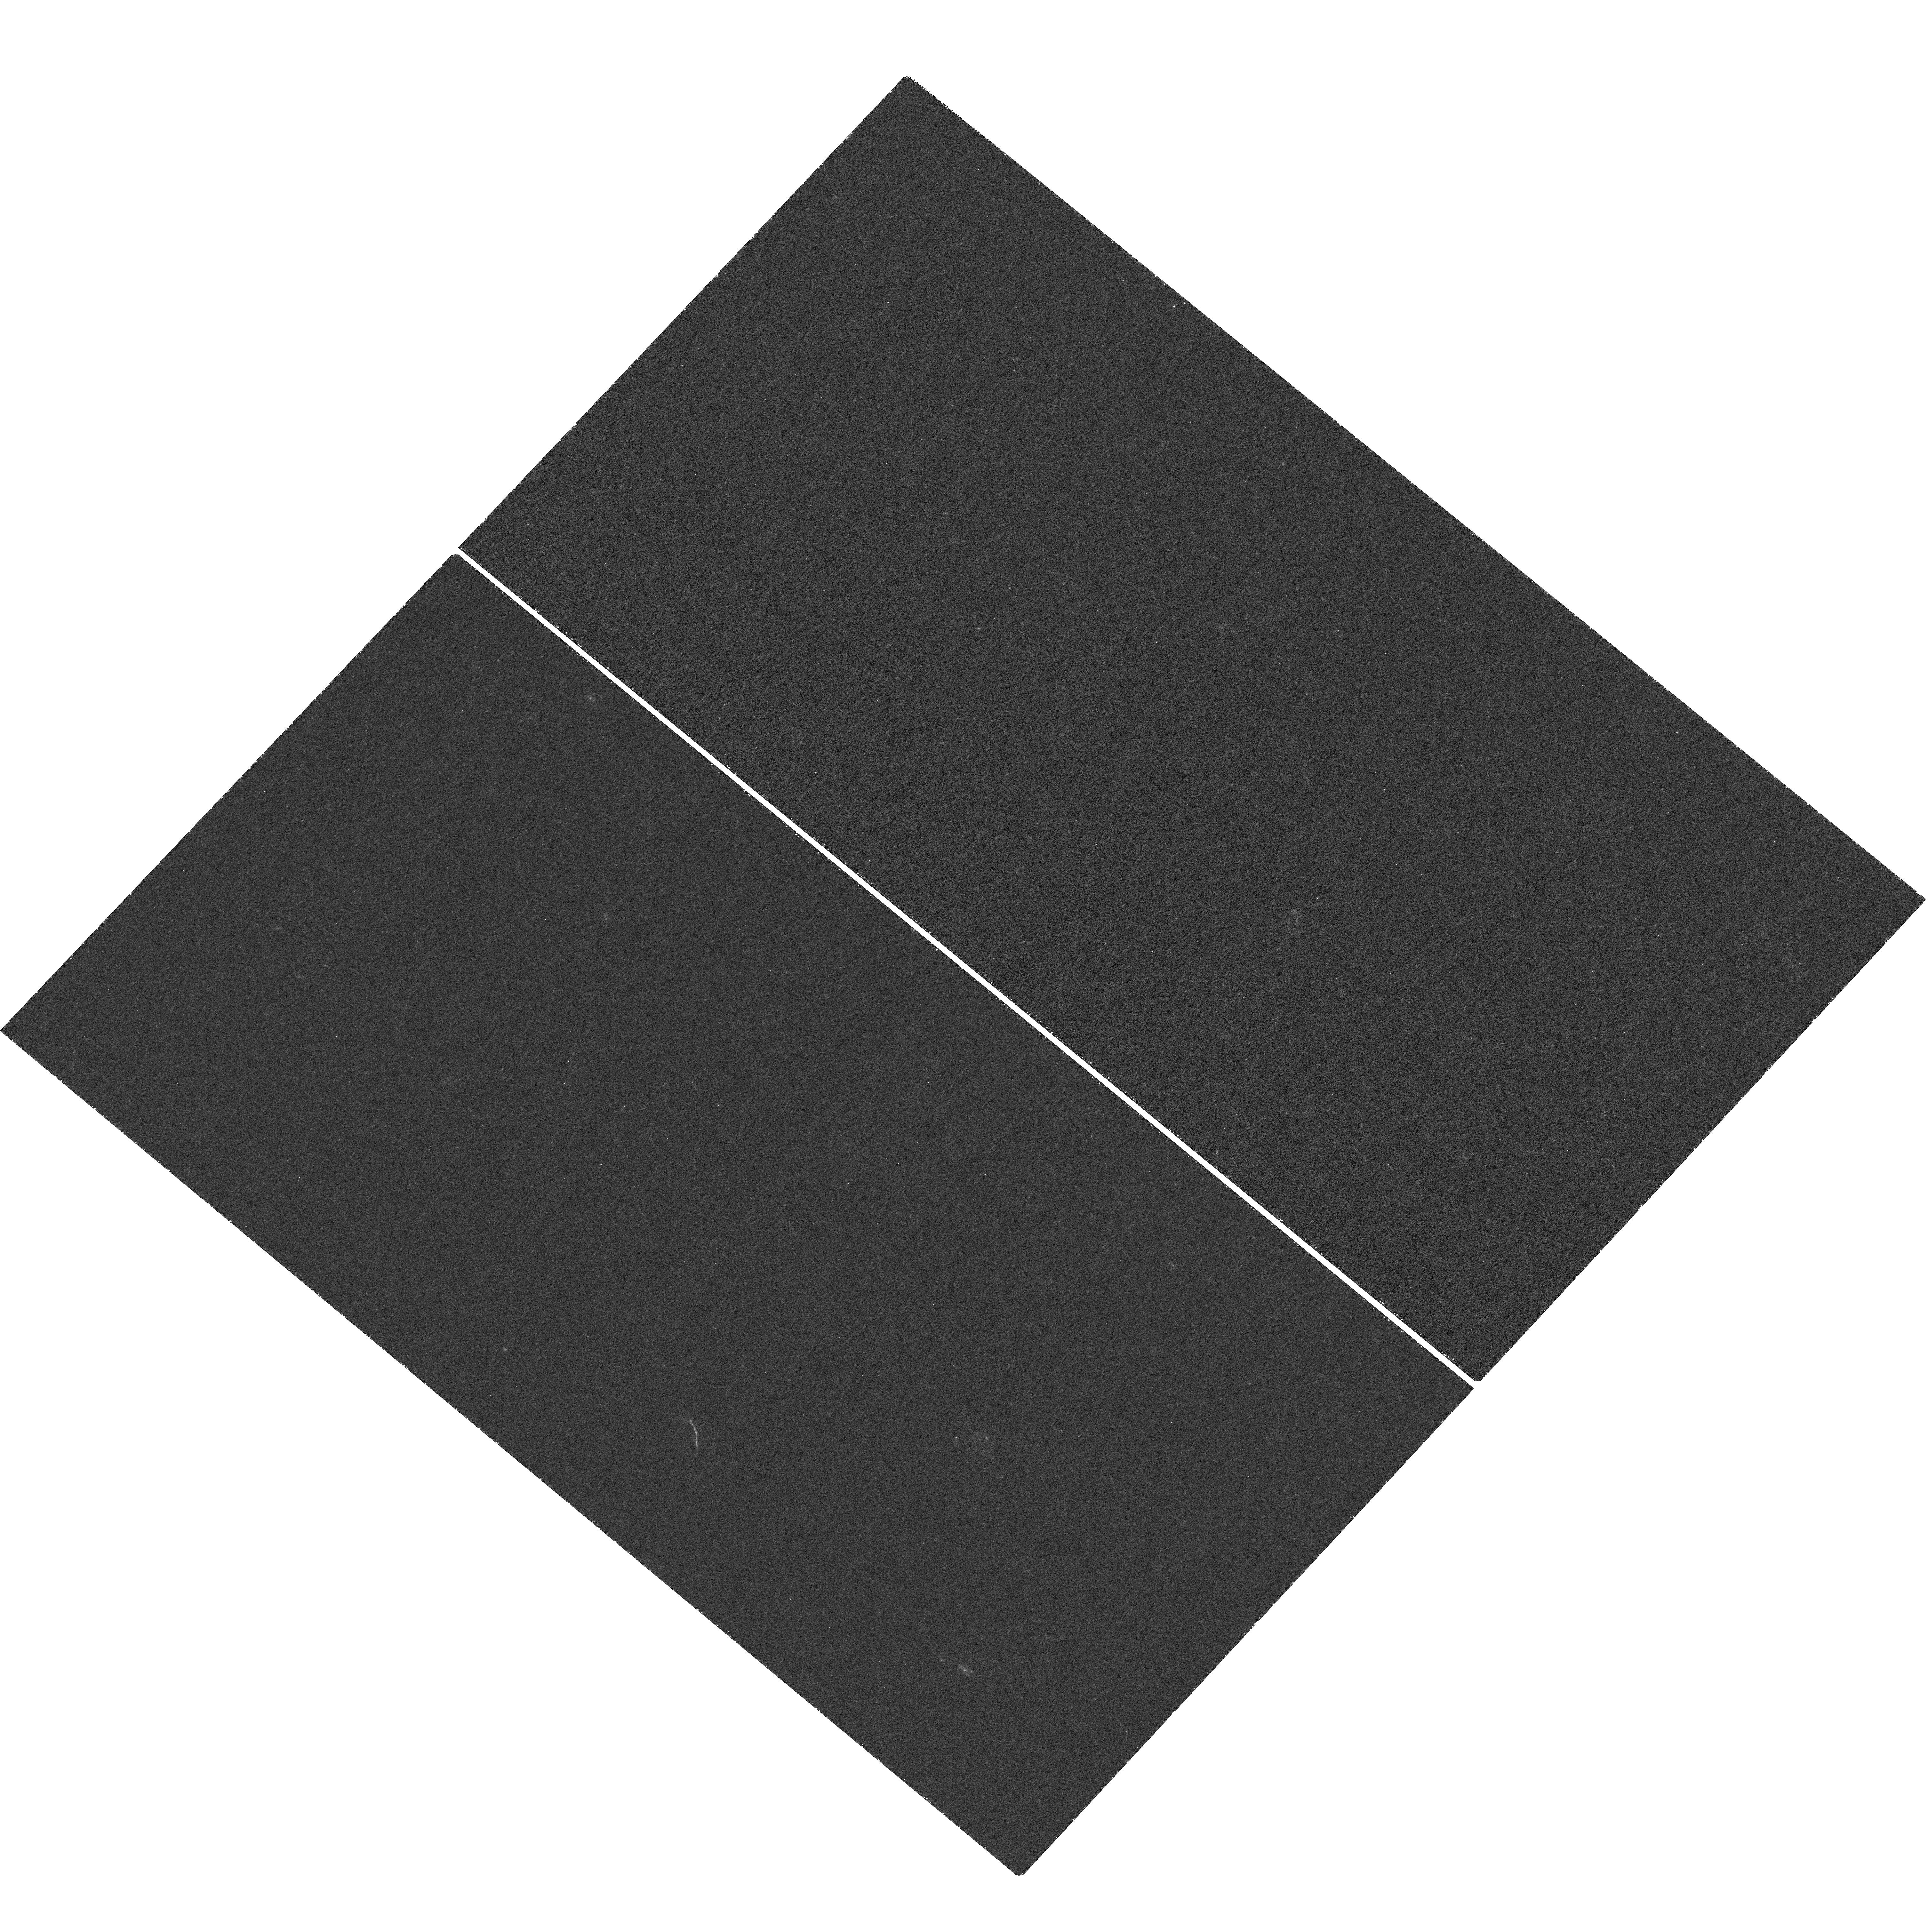
Target: J134332.85+415503.4. Instrument: WFC3/UVIS. Filter: F218W. Exposure: 2.4 h. Observation ID: hst_13349_02_wfc3_uvis_f218w_icb902

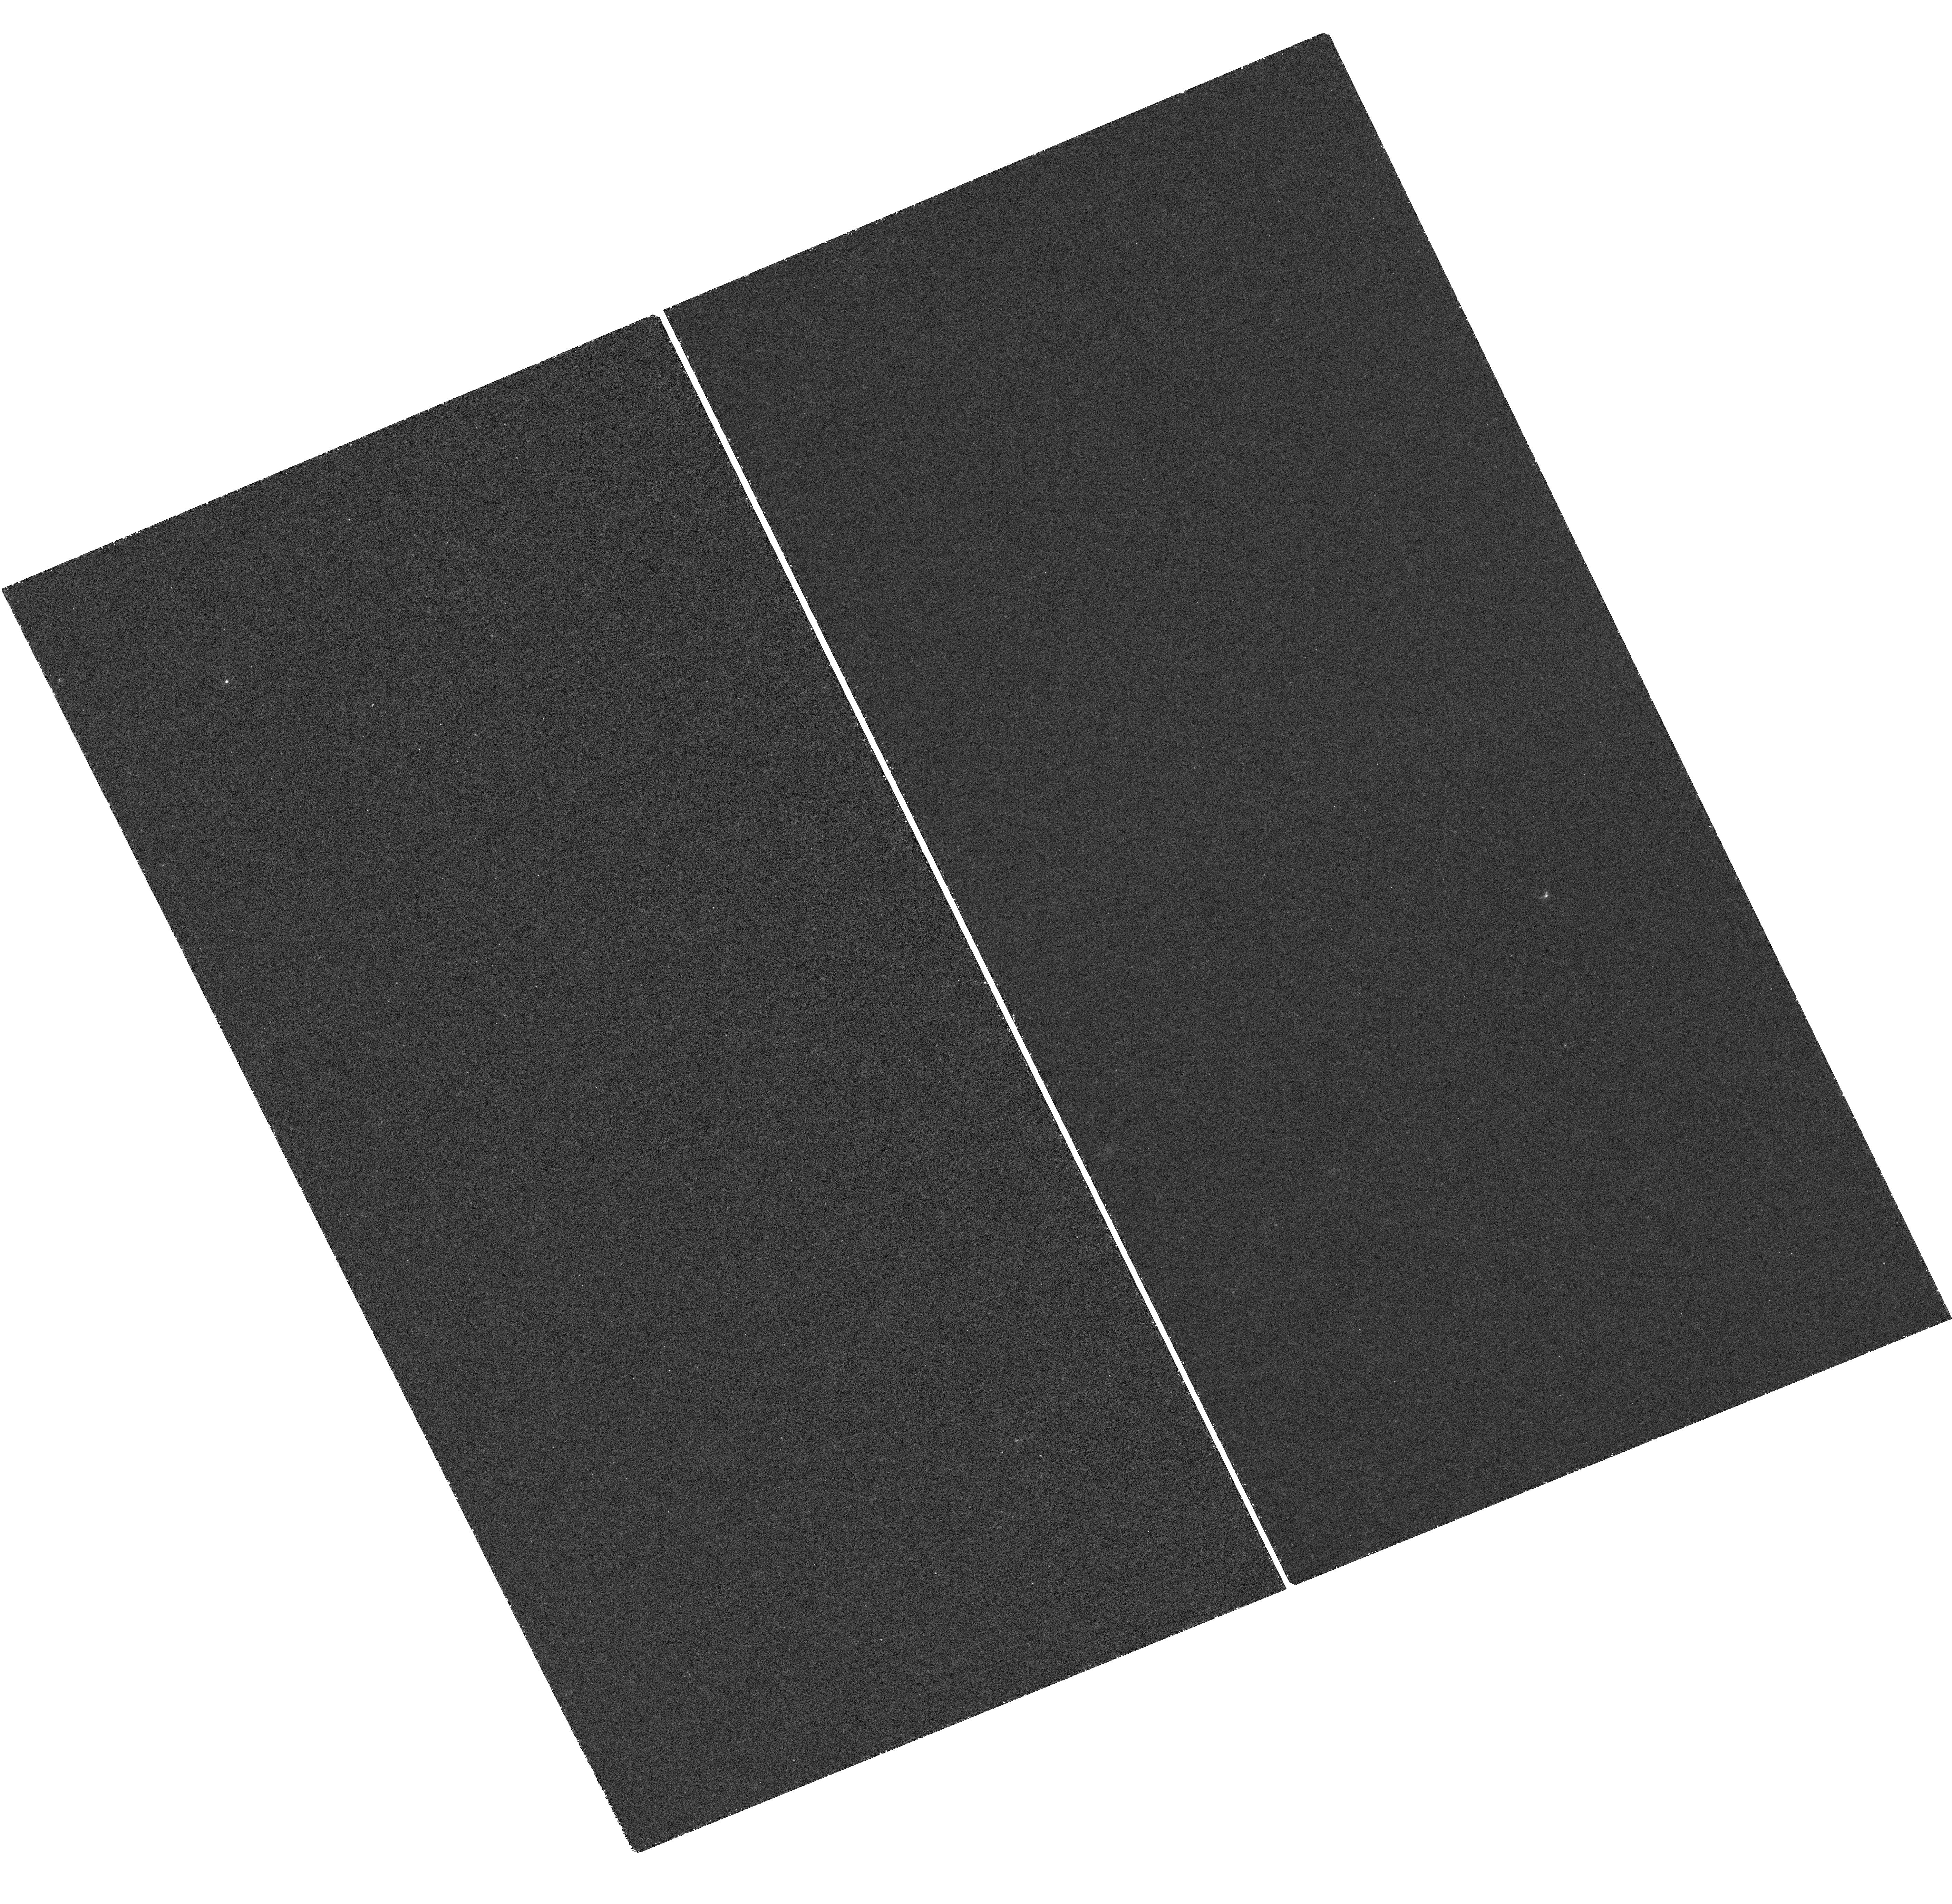
Target: J120602.09+514229.5. Instrument: WFC3/UVIS. Filter: F218W. Exposure: 2.5 h. Observation ID: hst_13349_04_wfc3_uvis_f218w_icb904

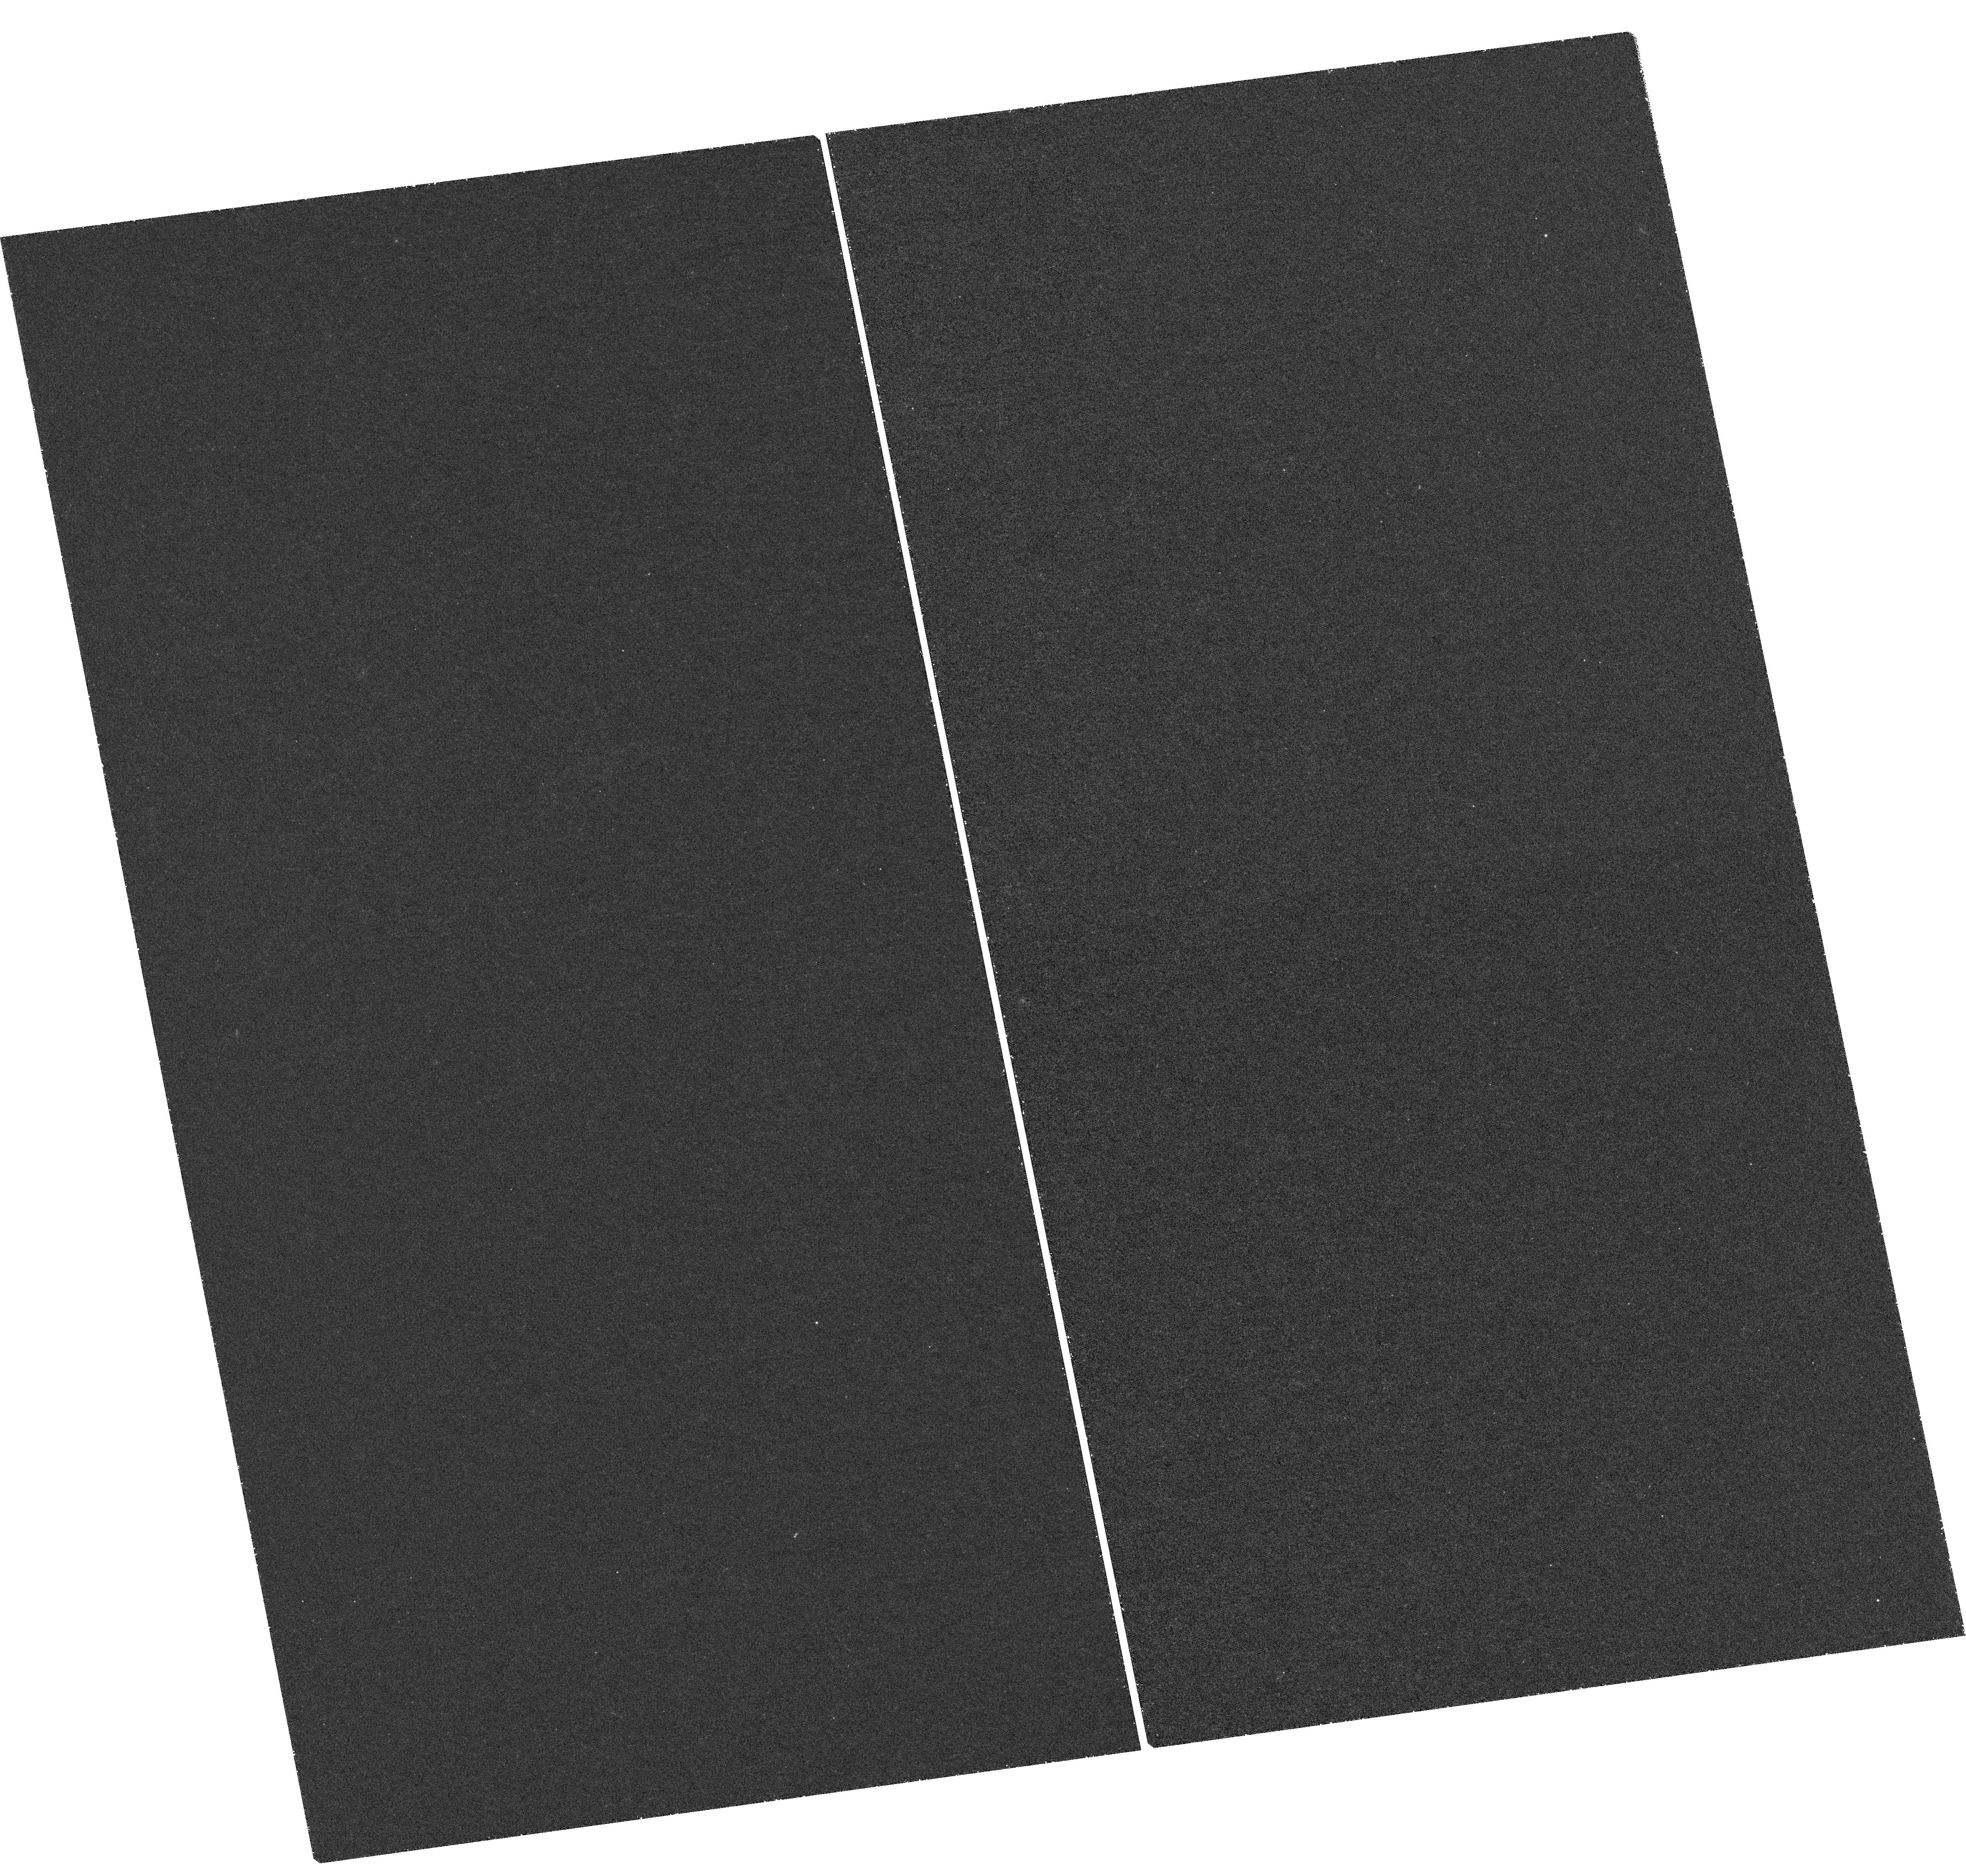
Target: MACS0451. Instrument: WFC3/UVIS. Filter: F218W. Exposure: 2.4 h. Observation ID: hst_13349_05_wfc3_uvis_f218w_icb905

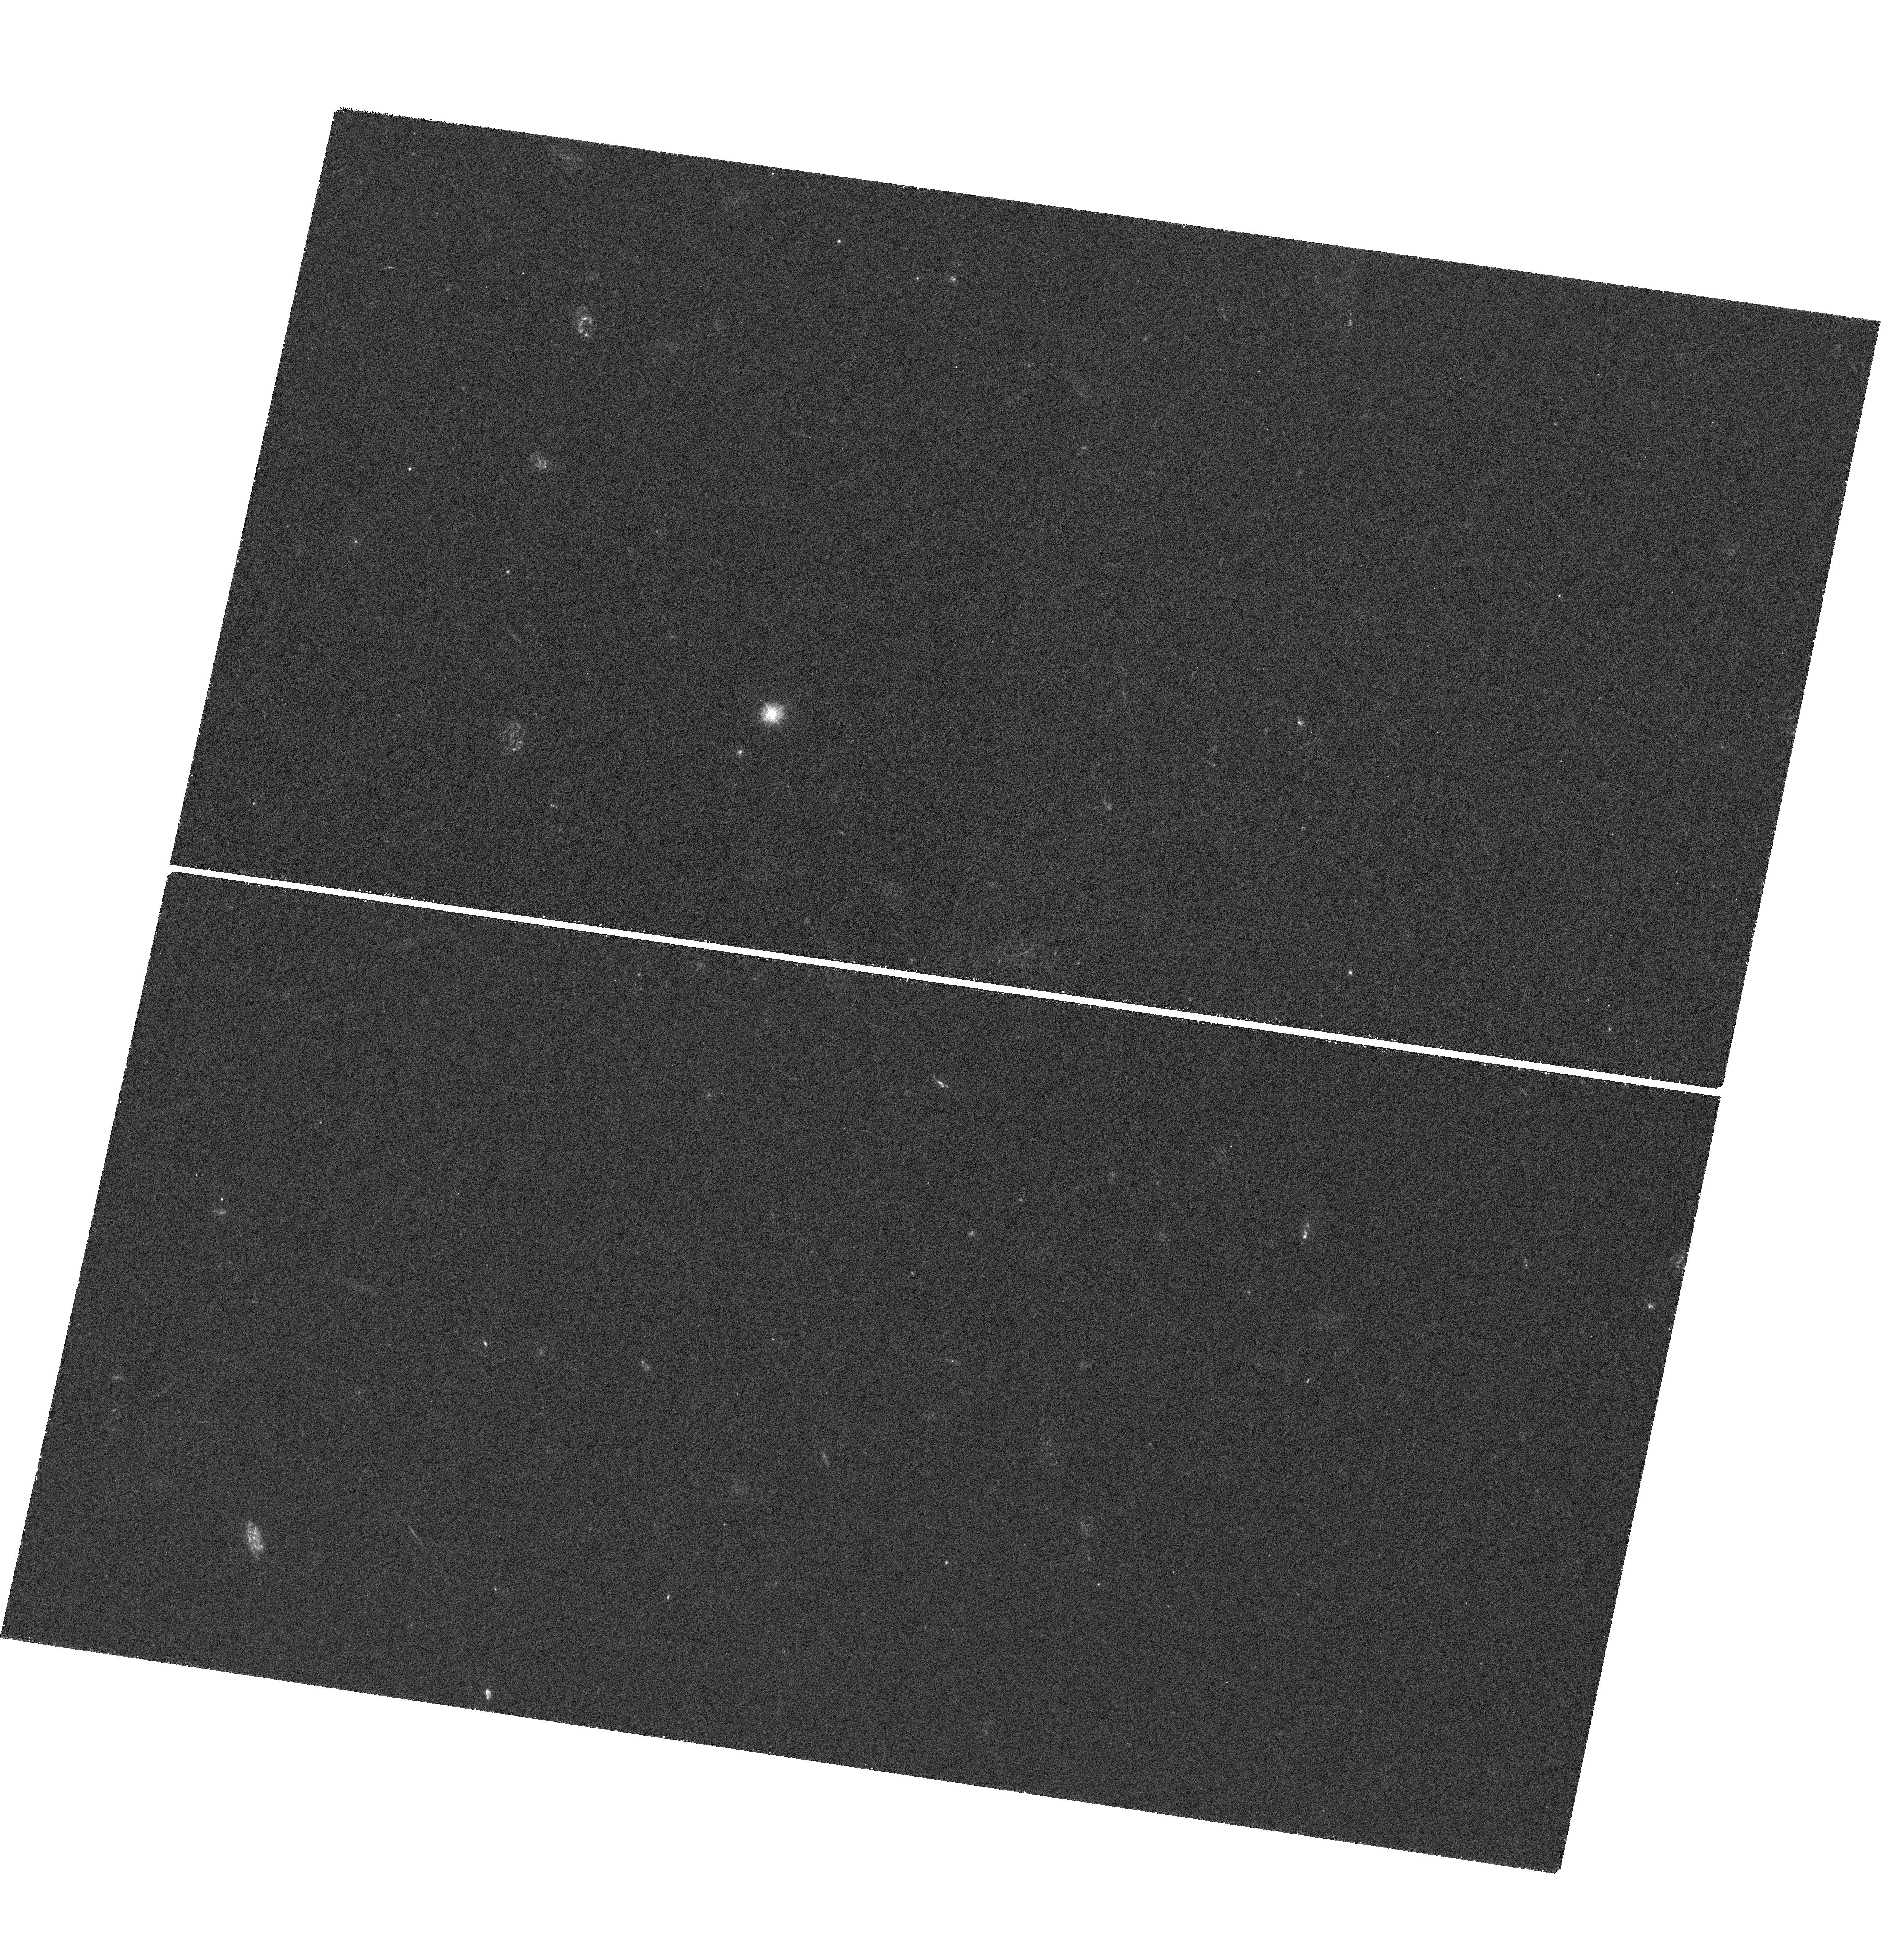
Target: A2188-EBBELS-FLANKING. Instrument: WFC3/UVIS. Filter: F275W. Exposure: 2.6 h. Observation ID: hst_13349_06_wfc3_uvis_f275w_icb906

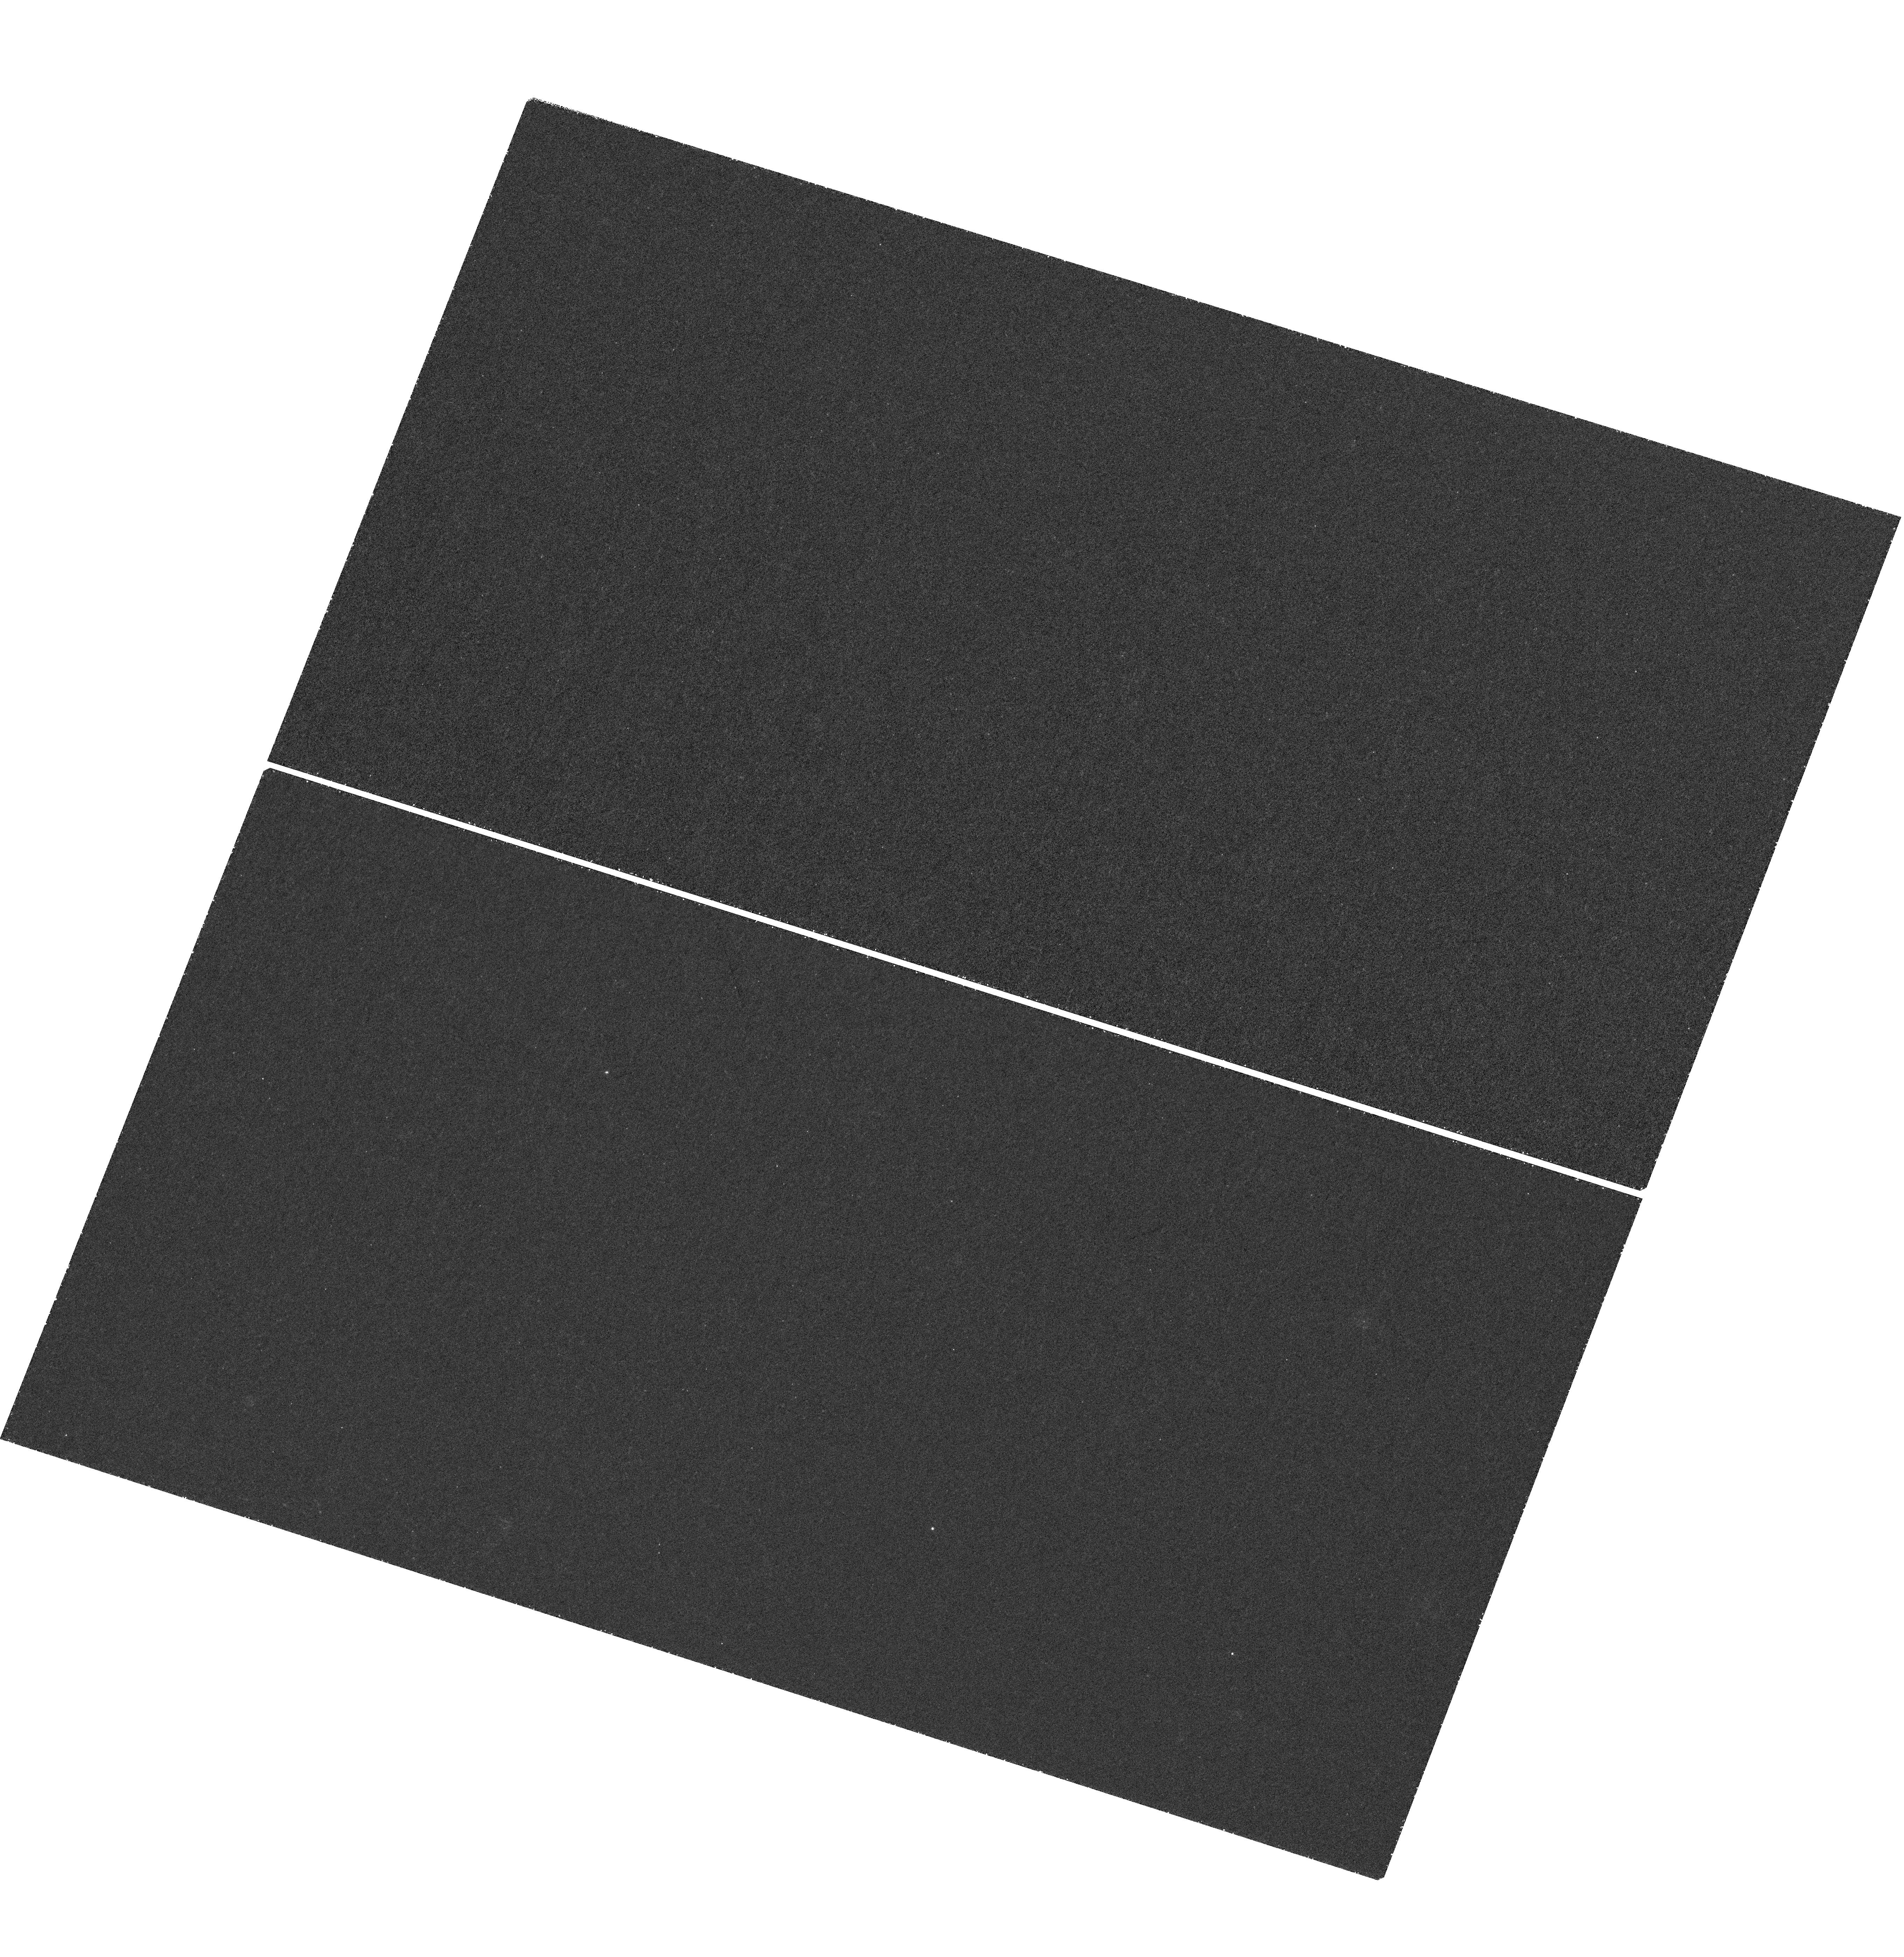
Target: J090002.79+223403.6. Instrument: WFC3/UVIS. Filter: F218W. Exposure: 2.4 h. Observation ID: hst_13349_03_wfc3_uvis_f218w_icb903

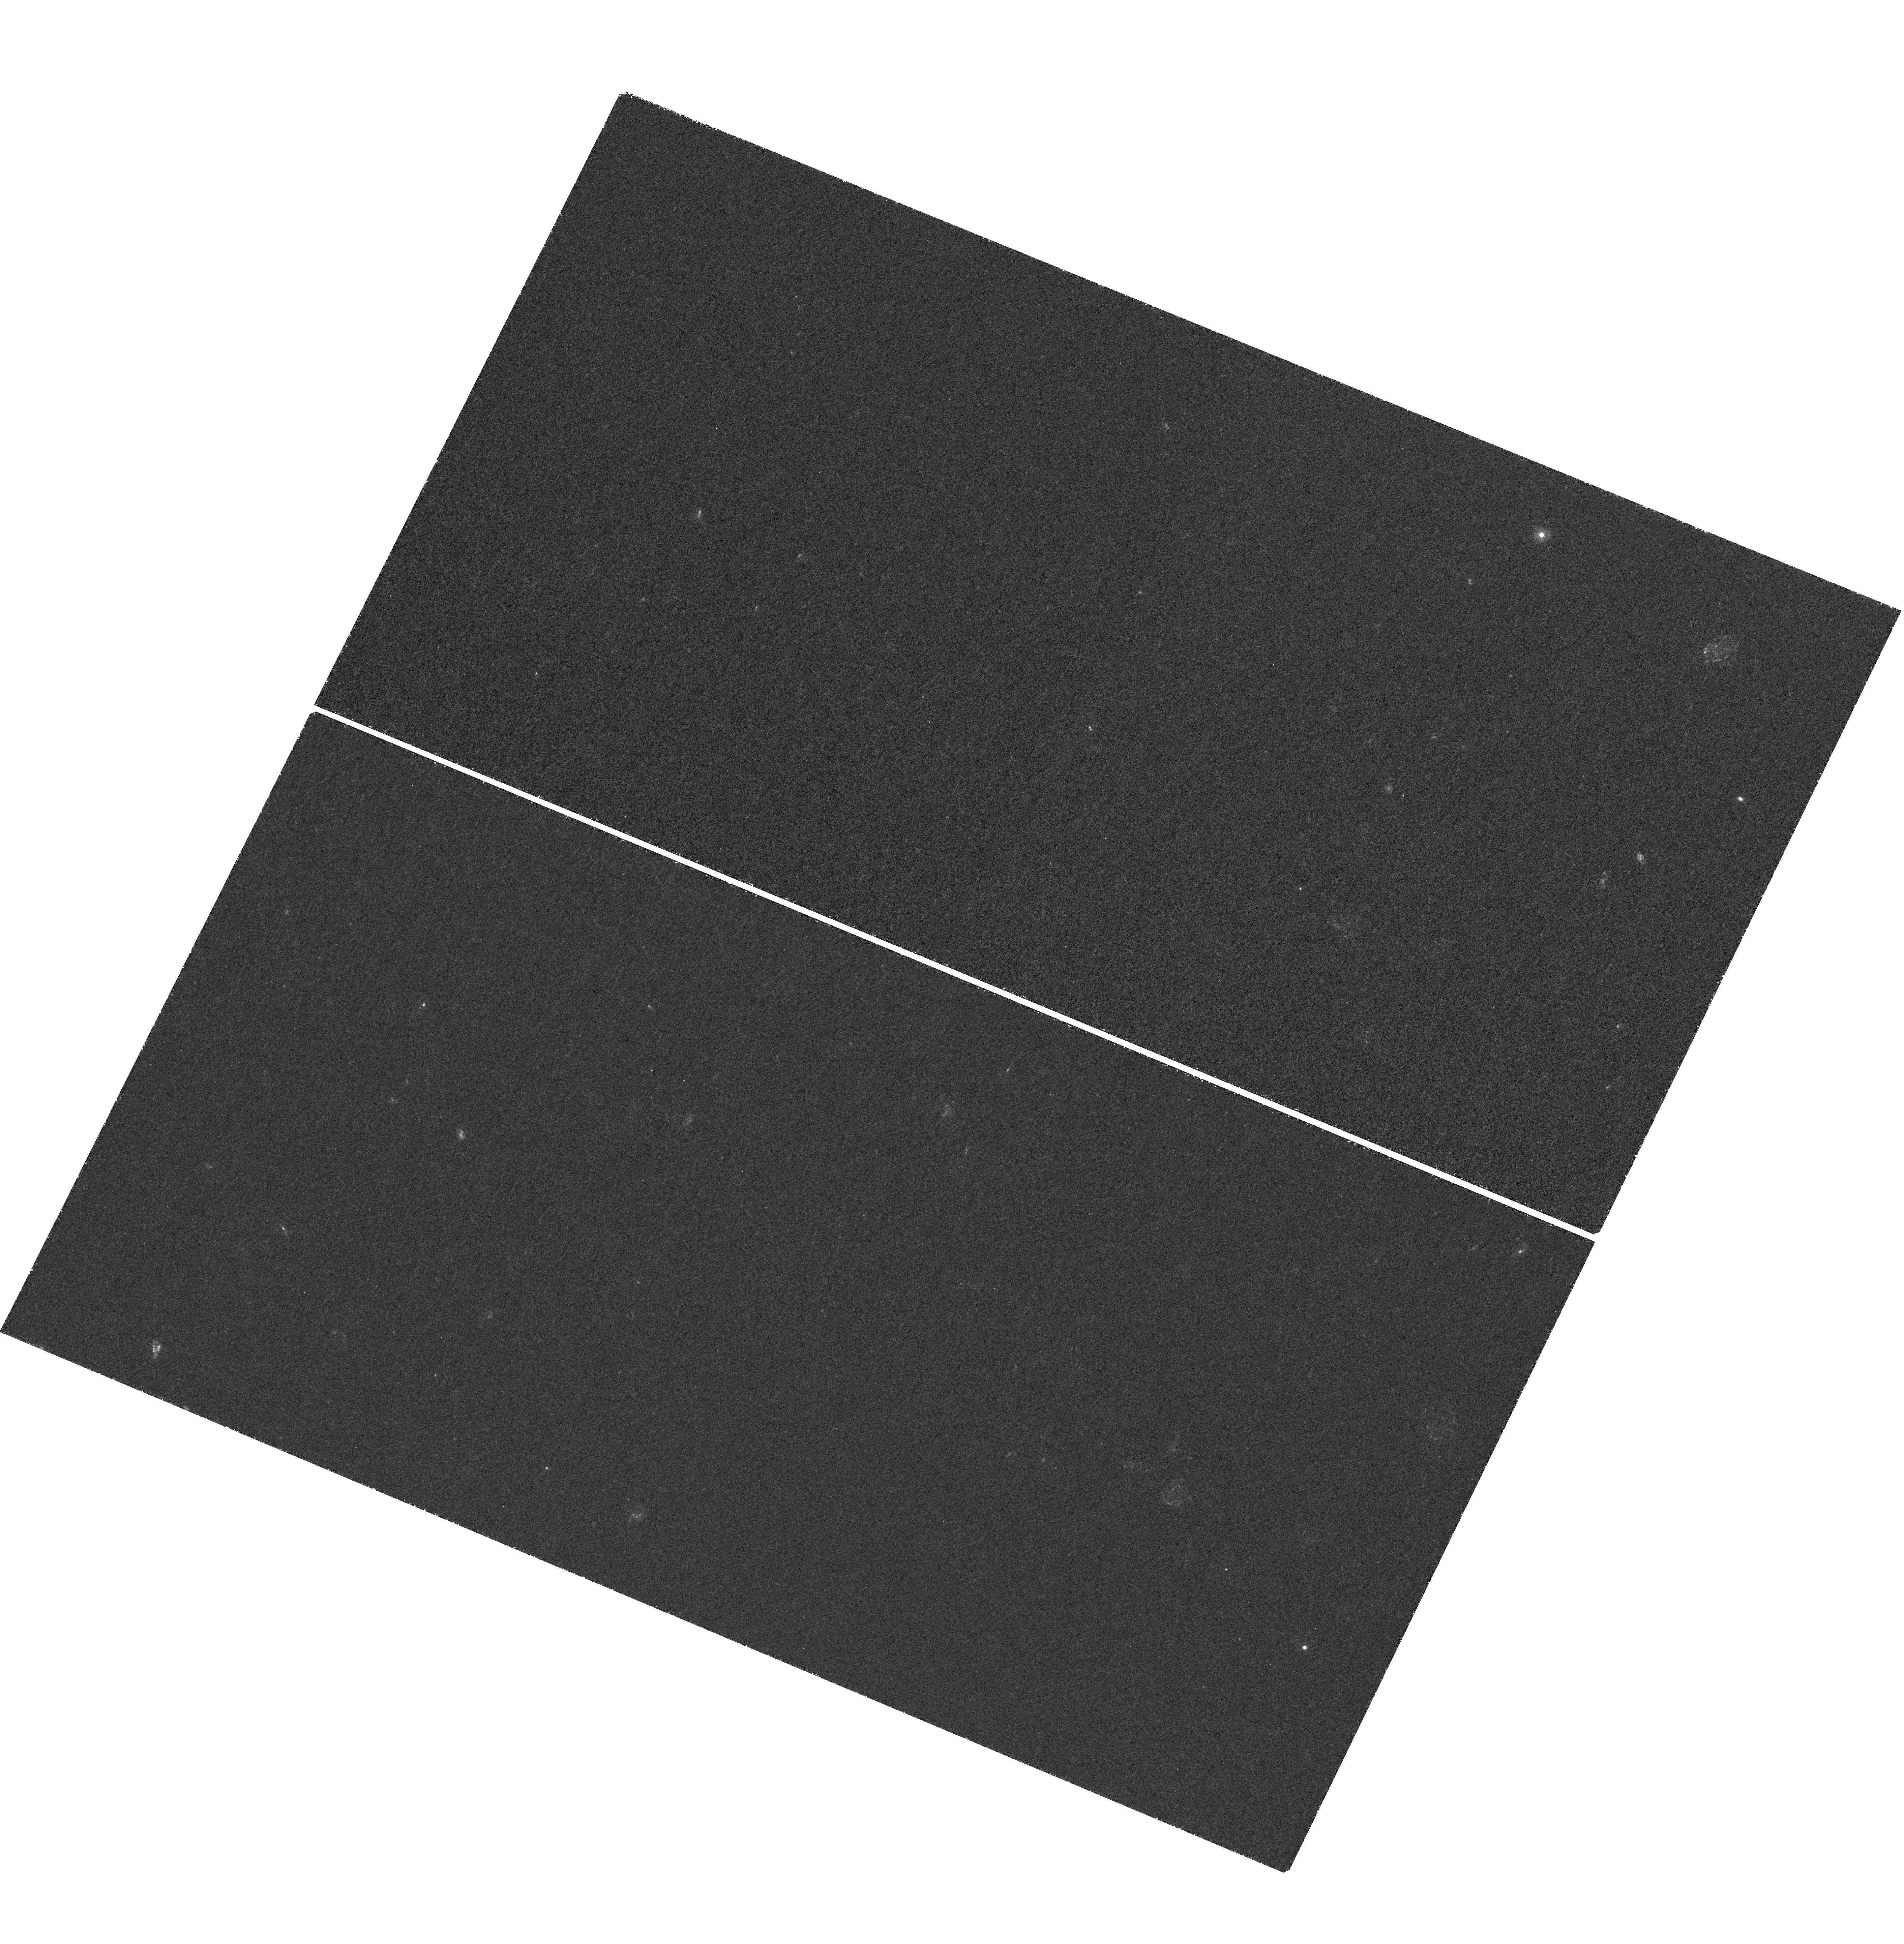
Target: J090122.37+181432.3. Instrument: WFC3/UVIS. Filter: F225W. Exposure: 2.4 h. Observation ID: hst_13349_01_wfc3_uvis_f225w_icb901

Escaping Lyman Continuum in Strongly Lensed Galaxies at z=2.0-2.5 (PI: Fan, Xiaohui)

We propose to obtain deep WFC3 UVIS channel near ultraviolet (NUV) images of a sample of 6 bright lensed galaxies at z = 2.0 - 2.5 to detect the escaping Lyman continuum (LyC) radiation in order to study the physical properties of the LyC emitting region and the evolution of ionizing photon escape fraction with redshift. The LyC escape fraction is a key parameter in determining the contribution of star-forming galaxies to UV ionization background and to the cosmic reionization. It is, however, poorly constrained with conflicting results. In this proposal, we will use the observations of the brightest lensed galaxies (r<21.0) to provide accurate measurement of escape fraction in high-redshift galaxies, sensitive to the flux ratio between intergalactic medium corrected LyC and 1500A of as low as 0.5-3% in individual galaxies, and 0.2% when stacking all galaxies. In addition, lensing effect will allow us to probe a wide range of intrinsic luminosity (-20.5<M_UV<-23.5, 0.6L*-10L*), and the highly stretched images provide a high spatial resolution to study of the detailed LyC escape geometry. We will correlate LyC properties with physical properties of the lensed galaxies provided by existing deep HST imaging and ground-based near-IR spectroscopy to constrain physical models of LyC escape mechanism. Our sample will also fill the gap of the redshift range between 2.0 - 2.5 that has not been probed in previous works, allowing study of the evolution of escape fraction in the redshift range of z = 1 to 3.5.